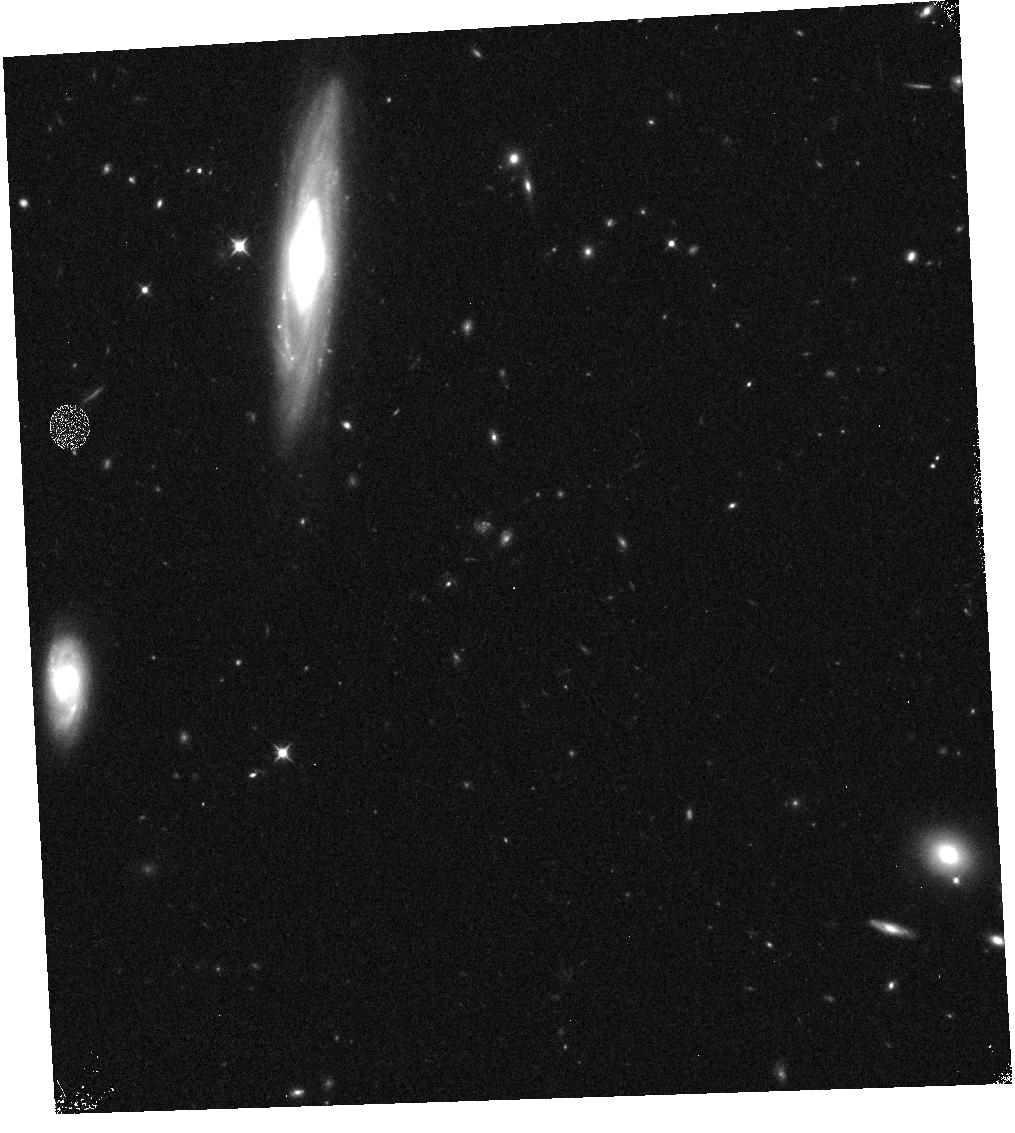
Target: GRB190829A
Instrument: WFC3/IR
Filter: F105W
Exposure: 6 min
Observation ID: hst_15510_k3_wfc3_ir_f105w_idwbk3

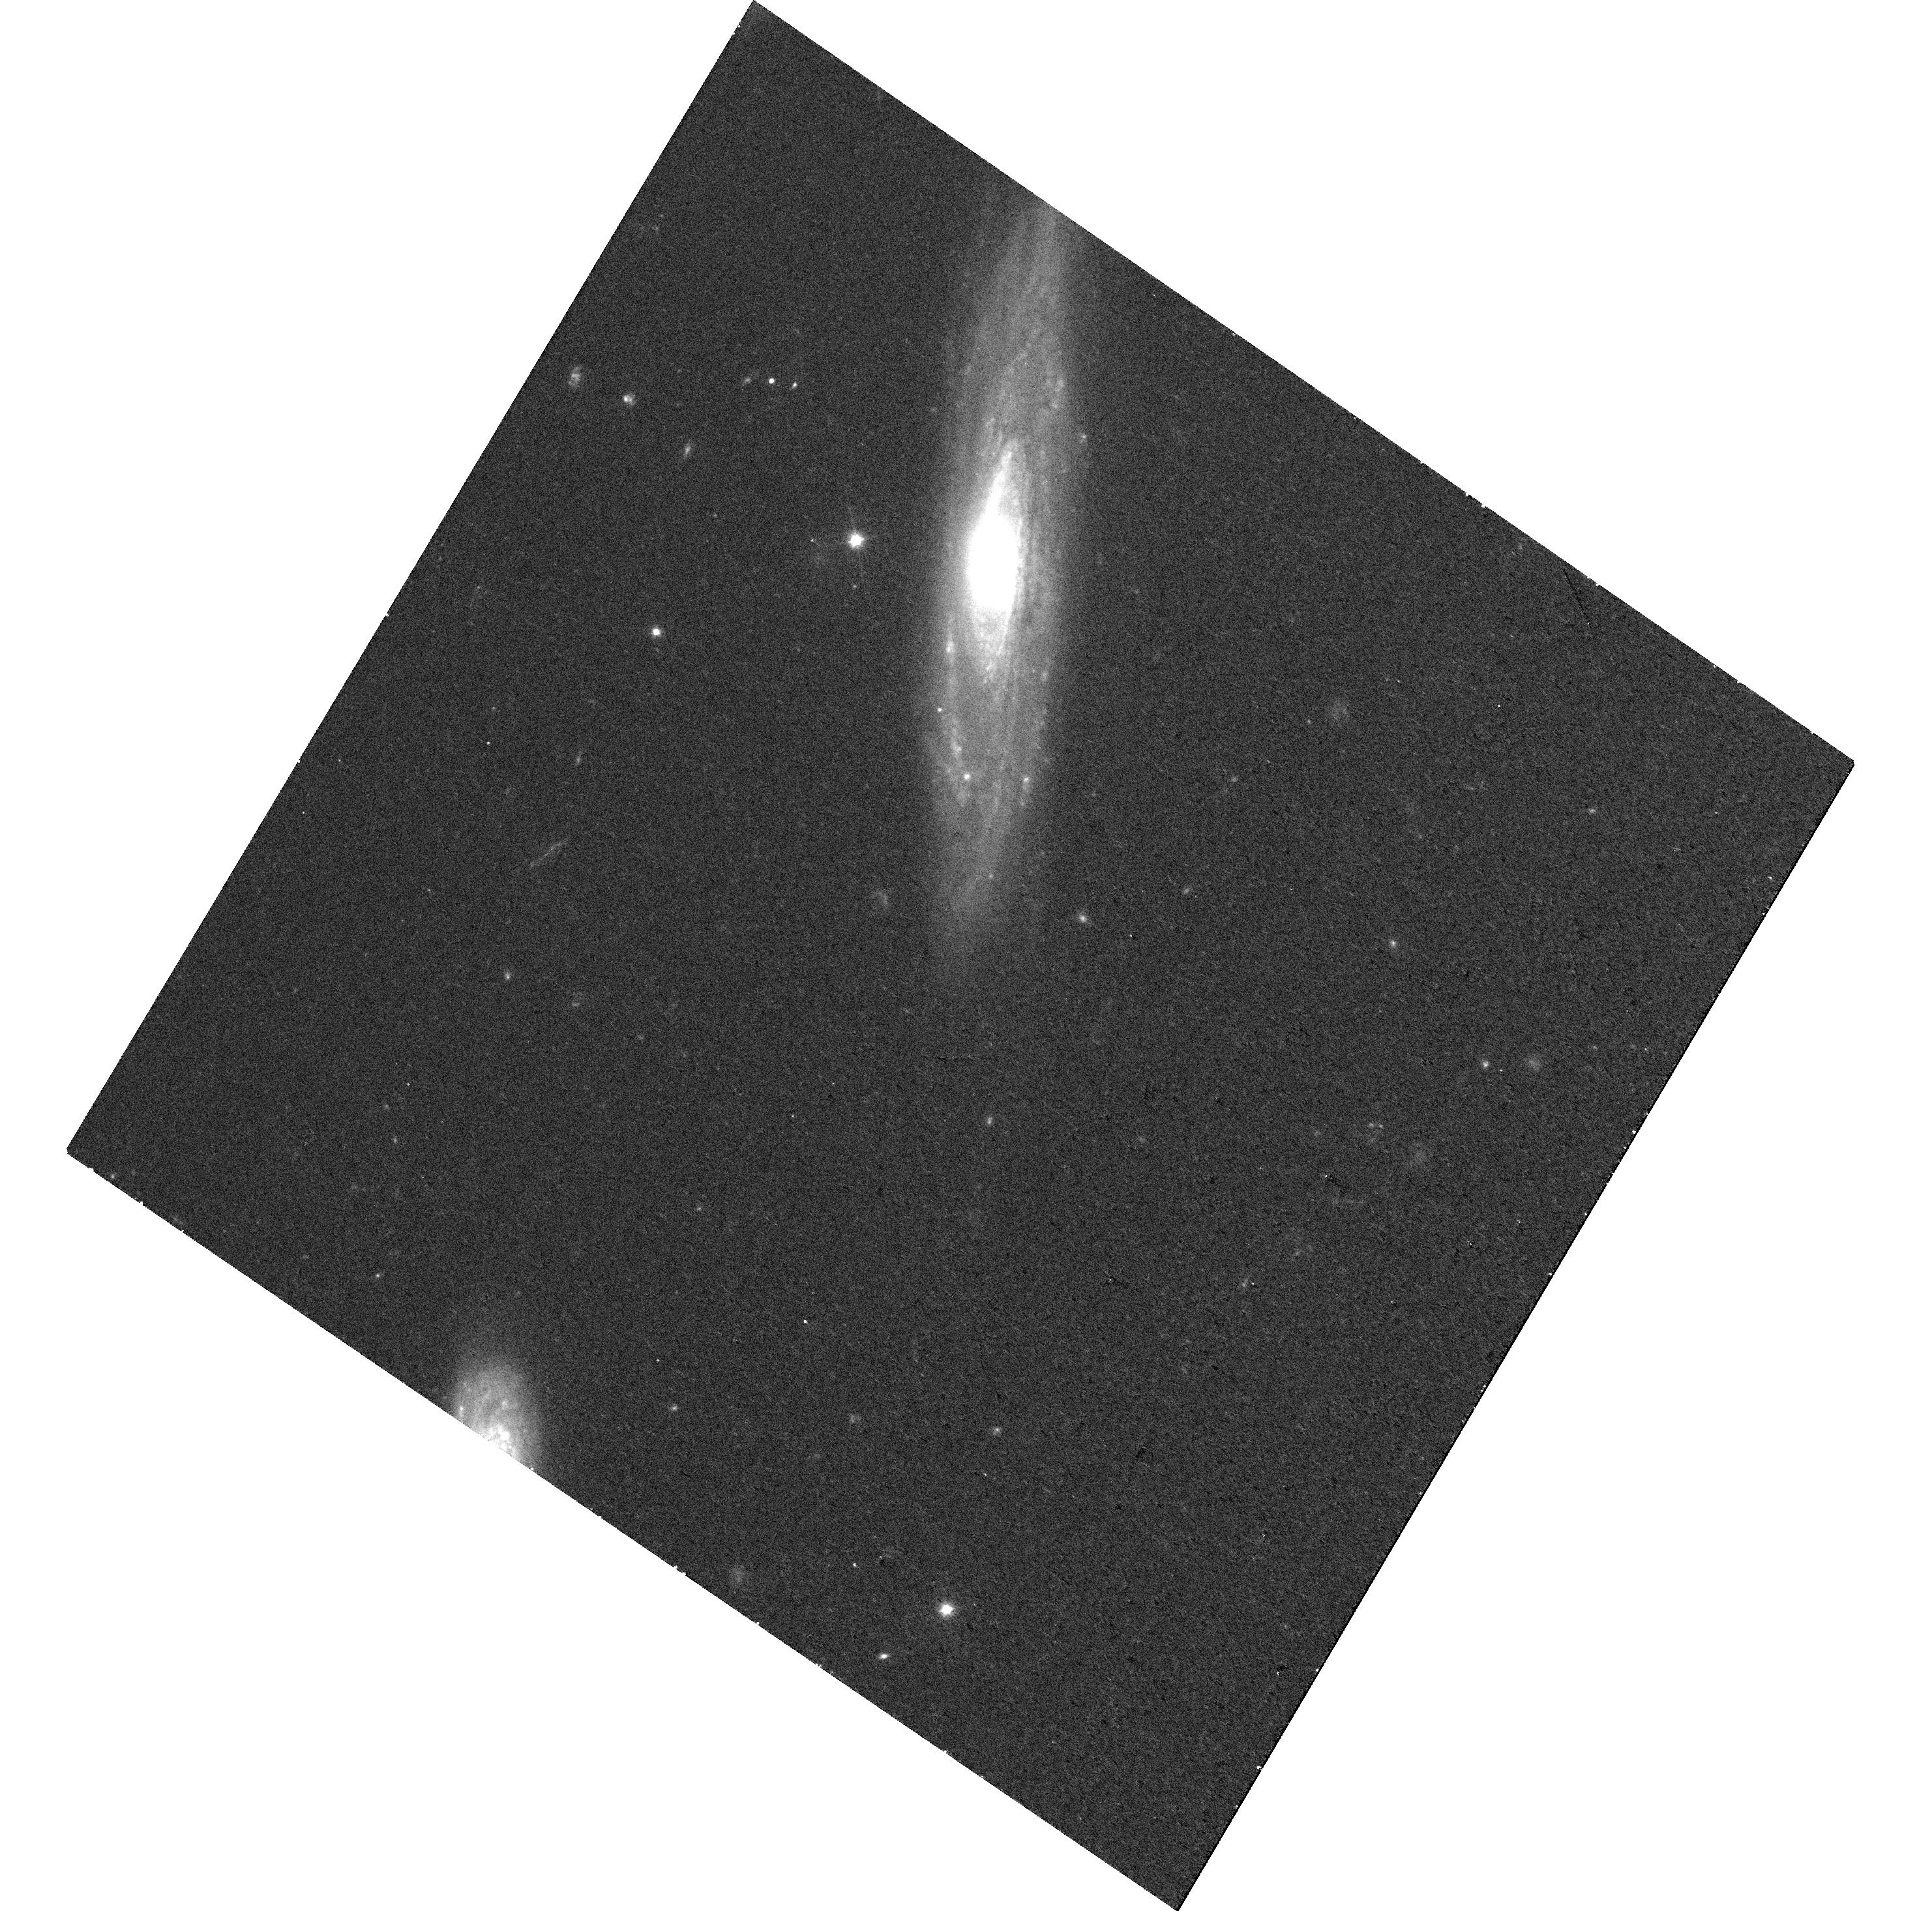
Target: GRB190829A
Instrument: WFC3/UVIS
Filter: F606W
Exposure: 14 min
Observation ID: hst_15510_p5_wfc3_uvis_f606w_idwbp5

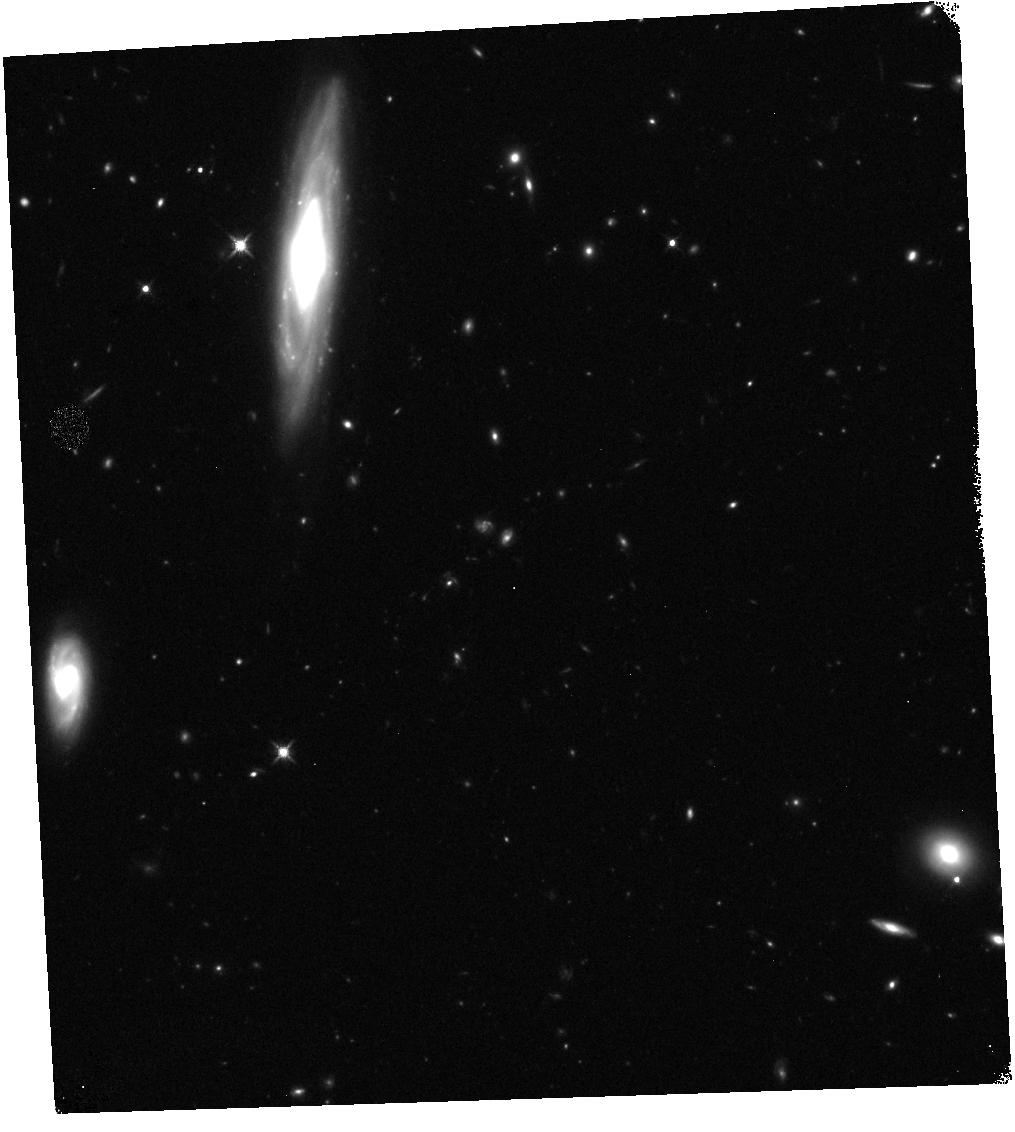
Target: GRB190829A
Instrument: WFC3/IR
Filter: F140W
Exposure: 12 min
Observation ID: hst_15510_k6_wfc3_ir_f140w_idwbk6

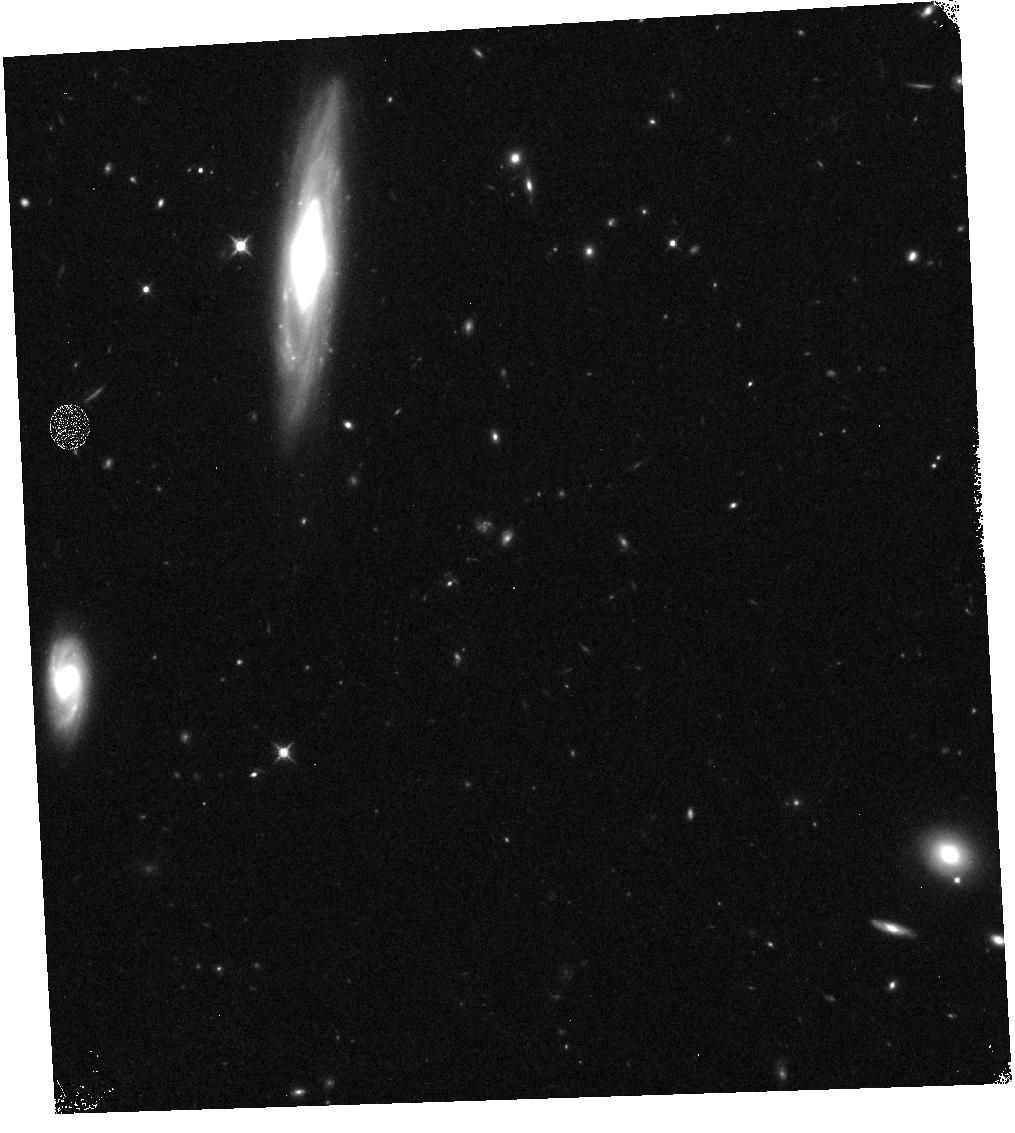
Target: GRB190829A
Instrument: WFC3/IR
Filter: F125W
Exposure: 6 min
Observation ID: hst_15510_k5_wfc3_ir_f125w_idwbk5

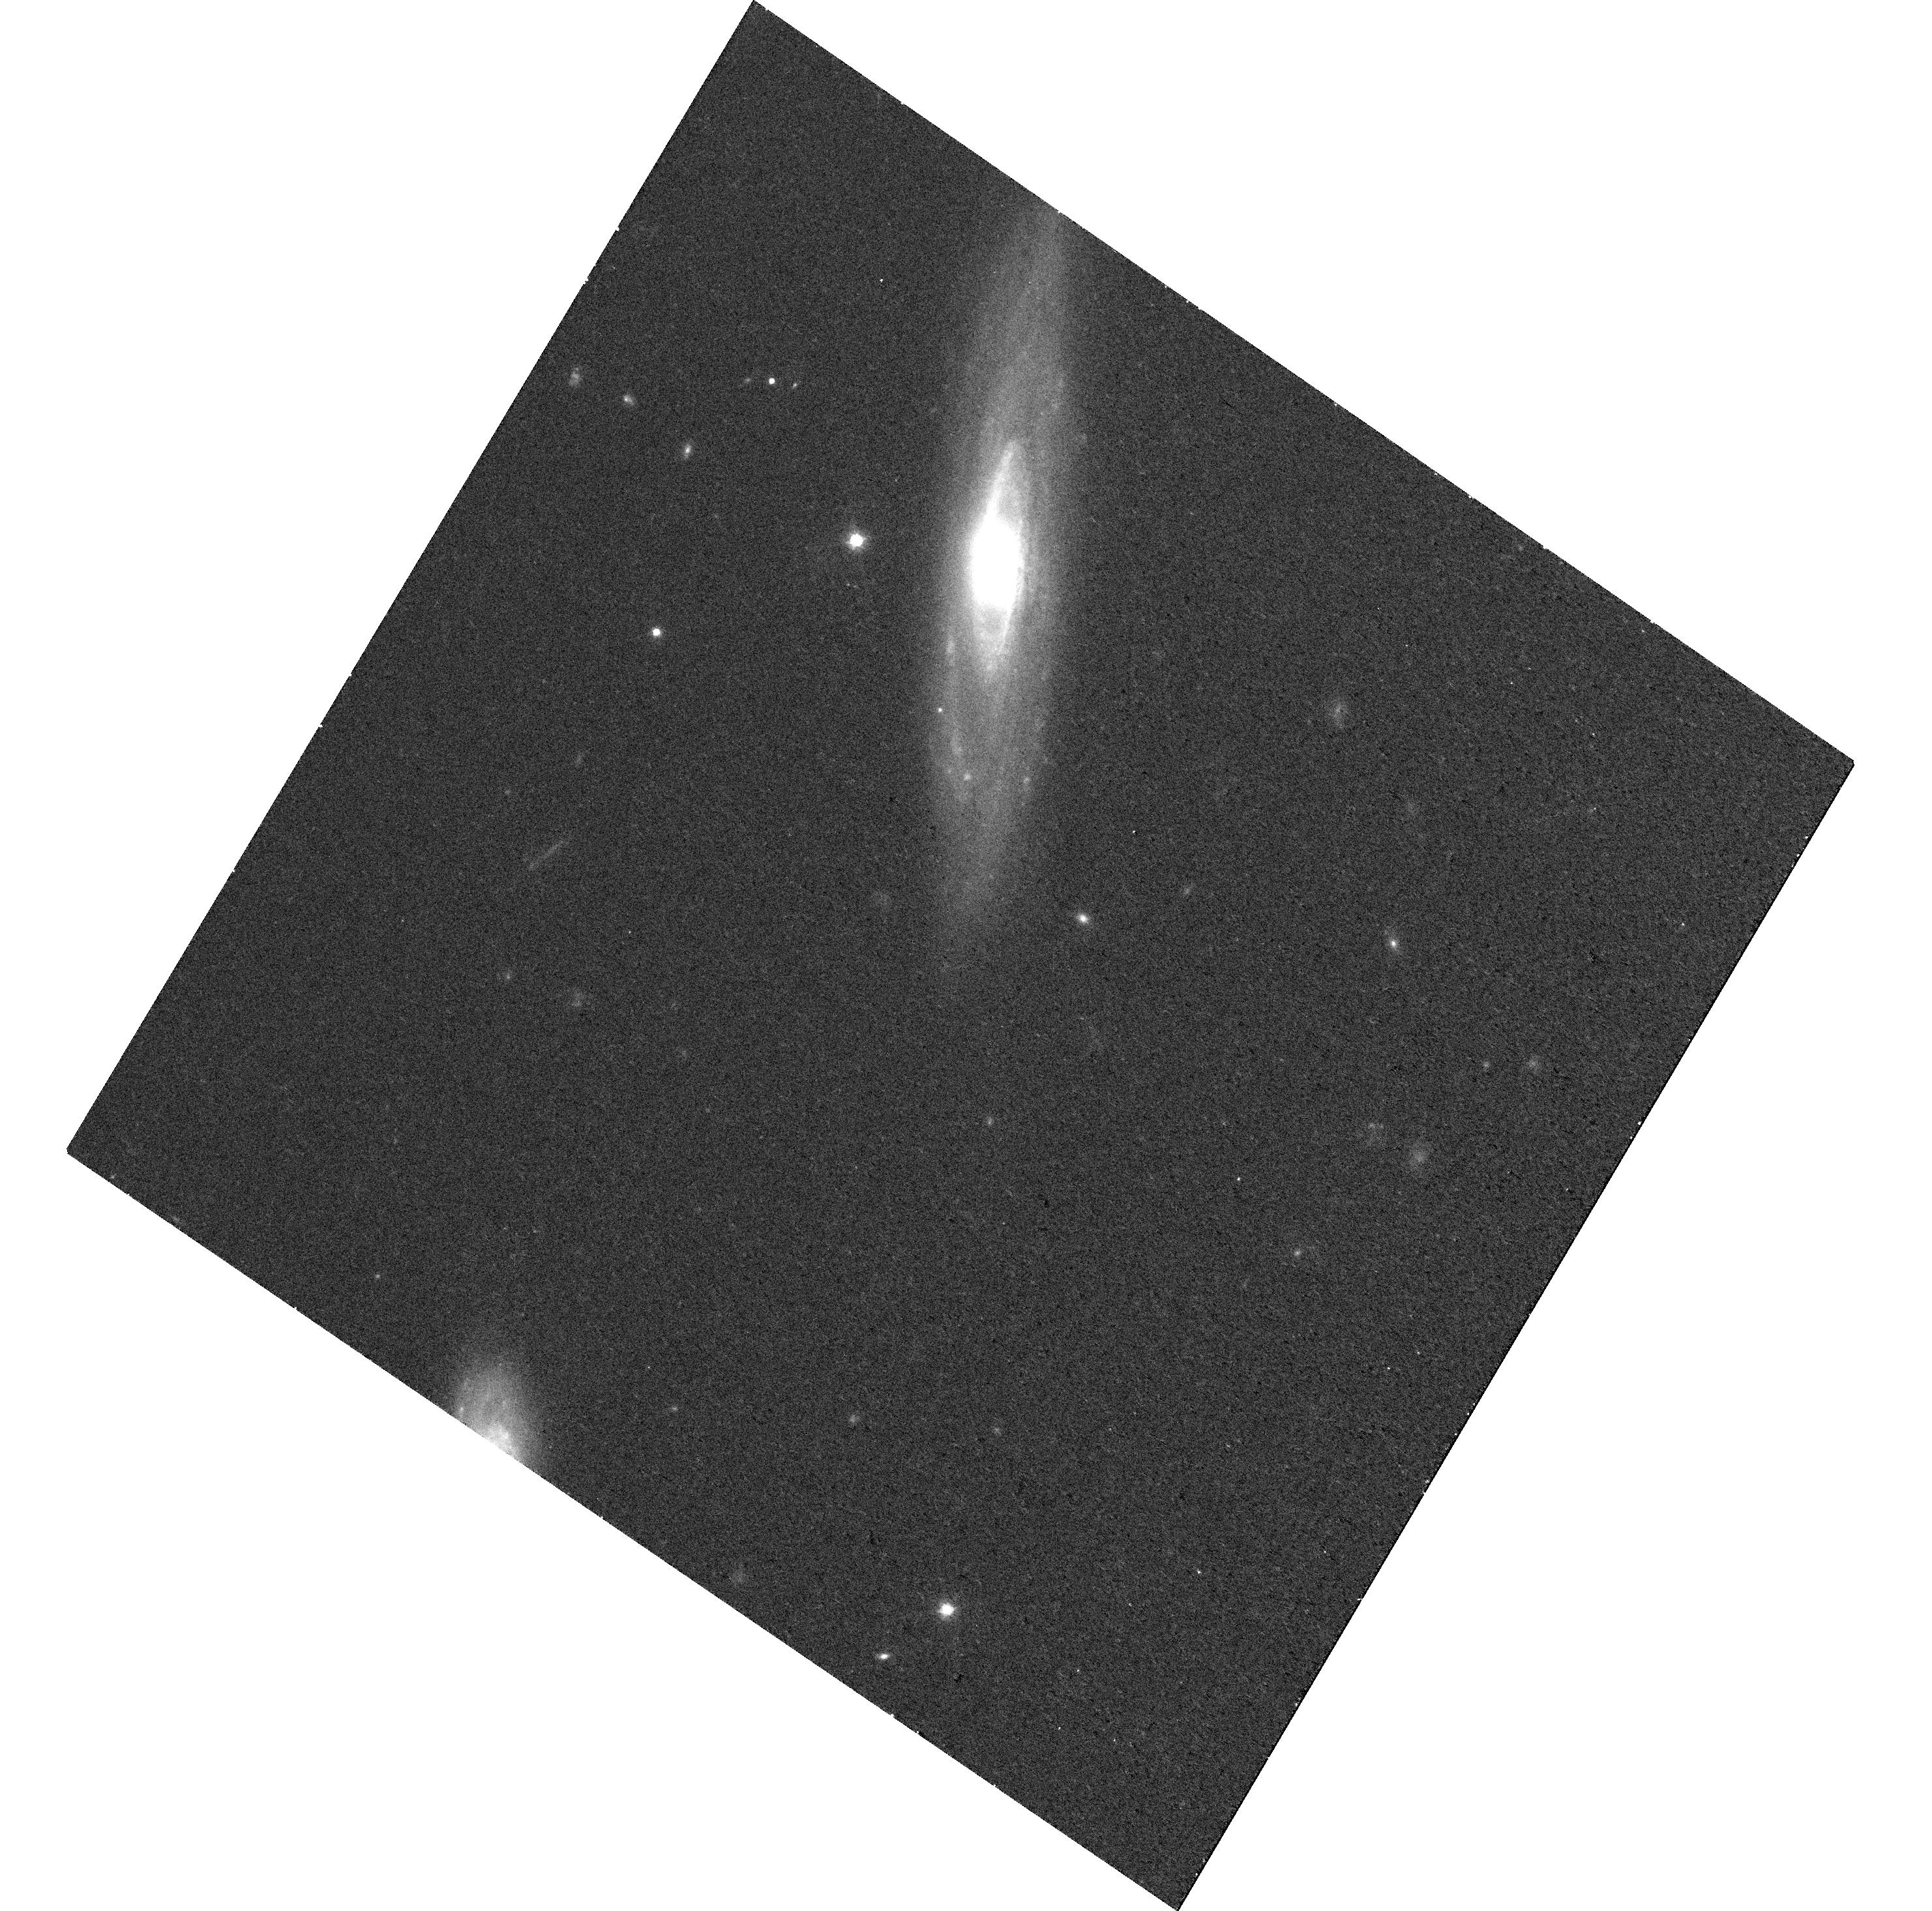
Target: GRB190829A
Instrument: WFC3/UVIS
Filter: F814W
Exposure: 14 min
Observation ID: hst_15510_p5_wfc3_uvis_f814w_idwbp5

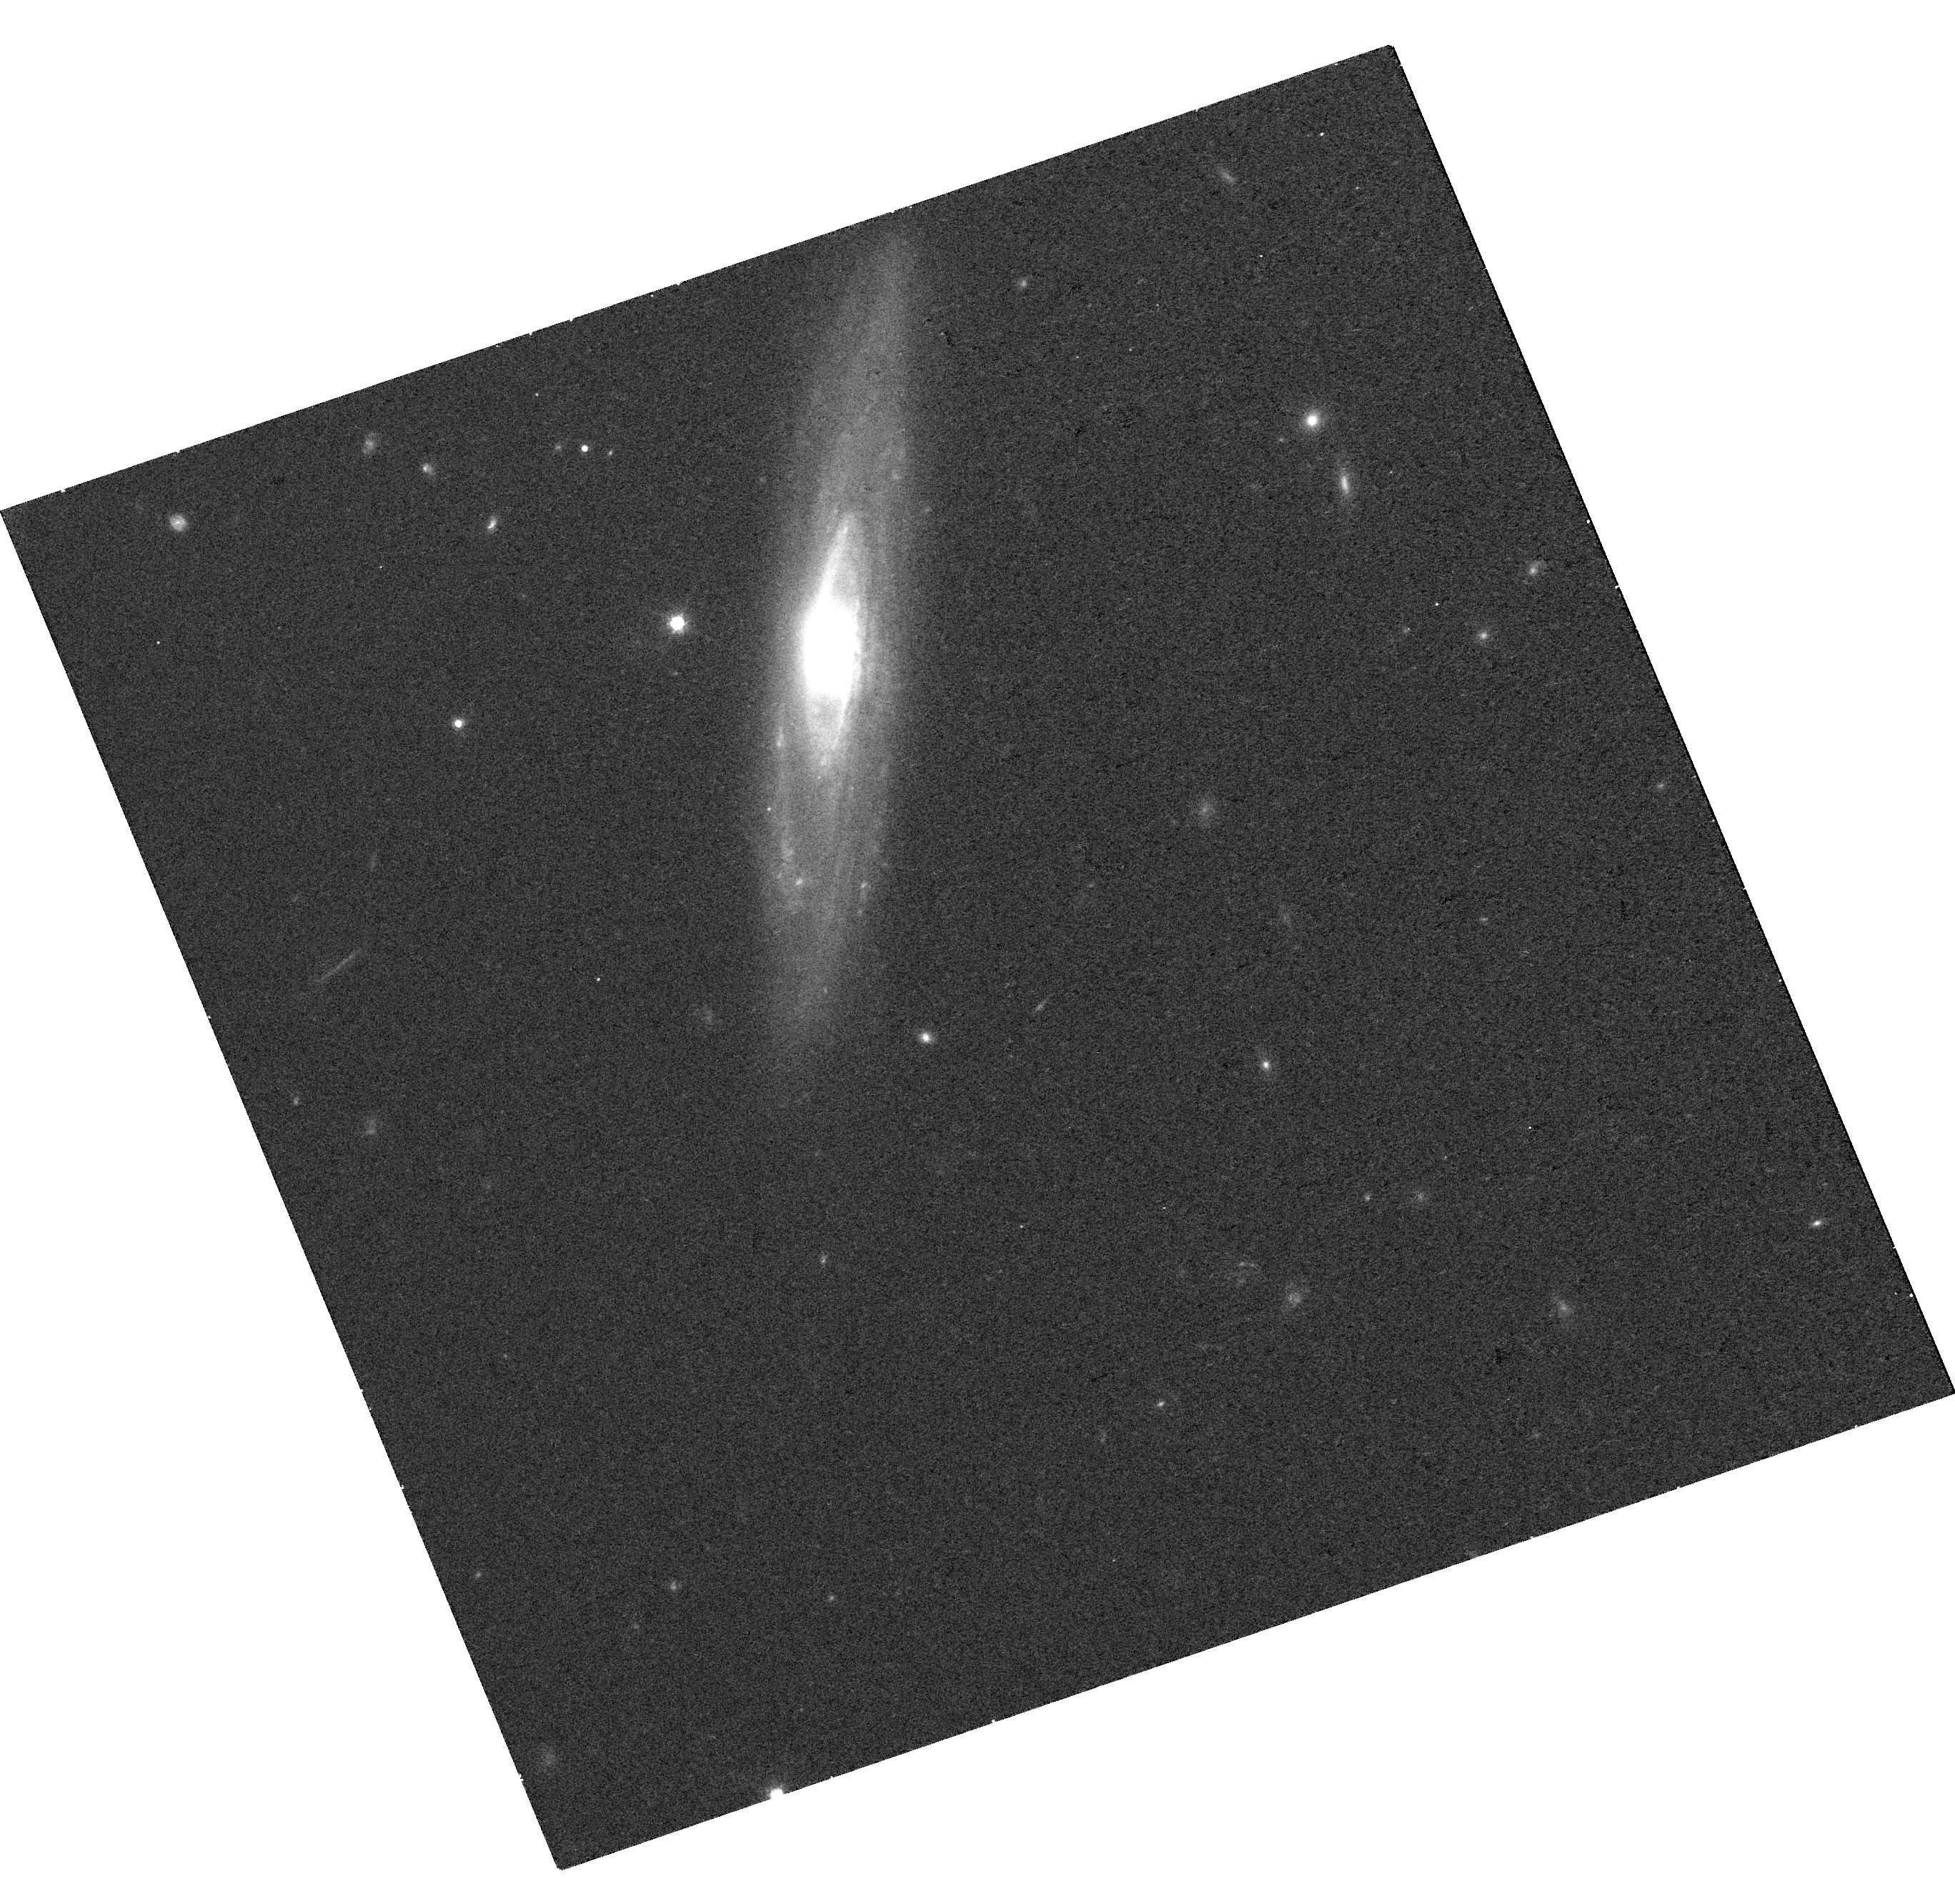
Target: GRB190829A
Instrument: WFC3/UVIS
Filter: F814W
Exposure: 15 min
Observation ID: hst_15510_p6_wfc3_uvis_f814w_idwbp6

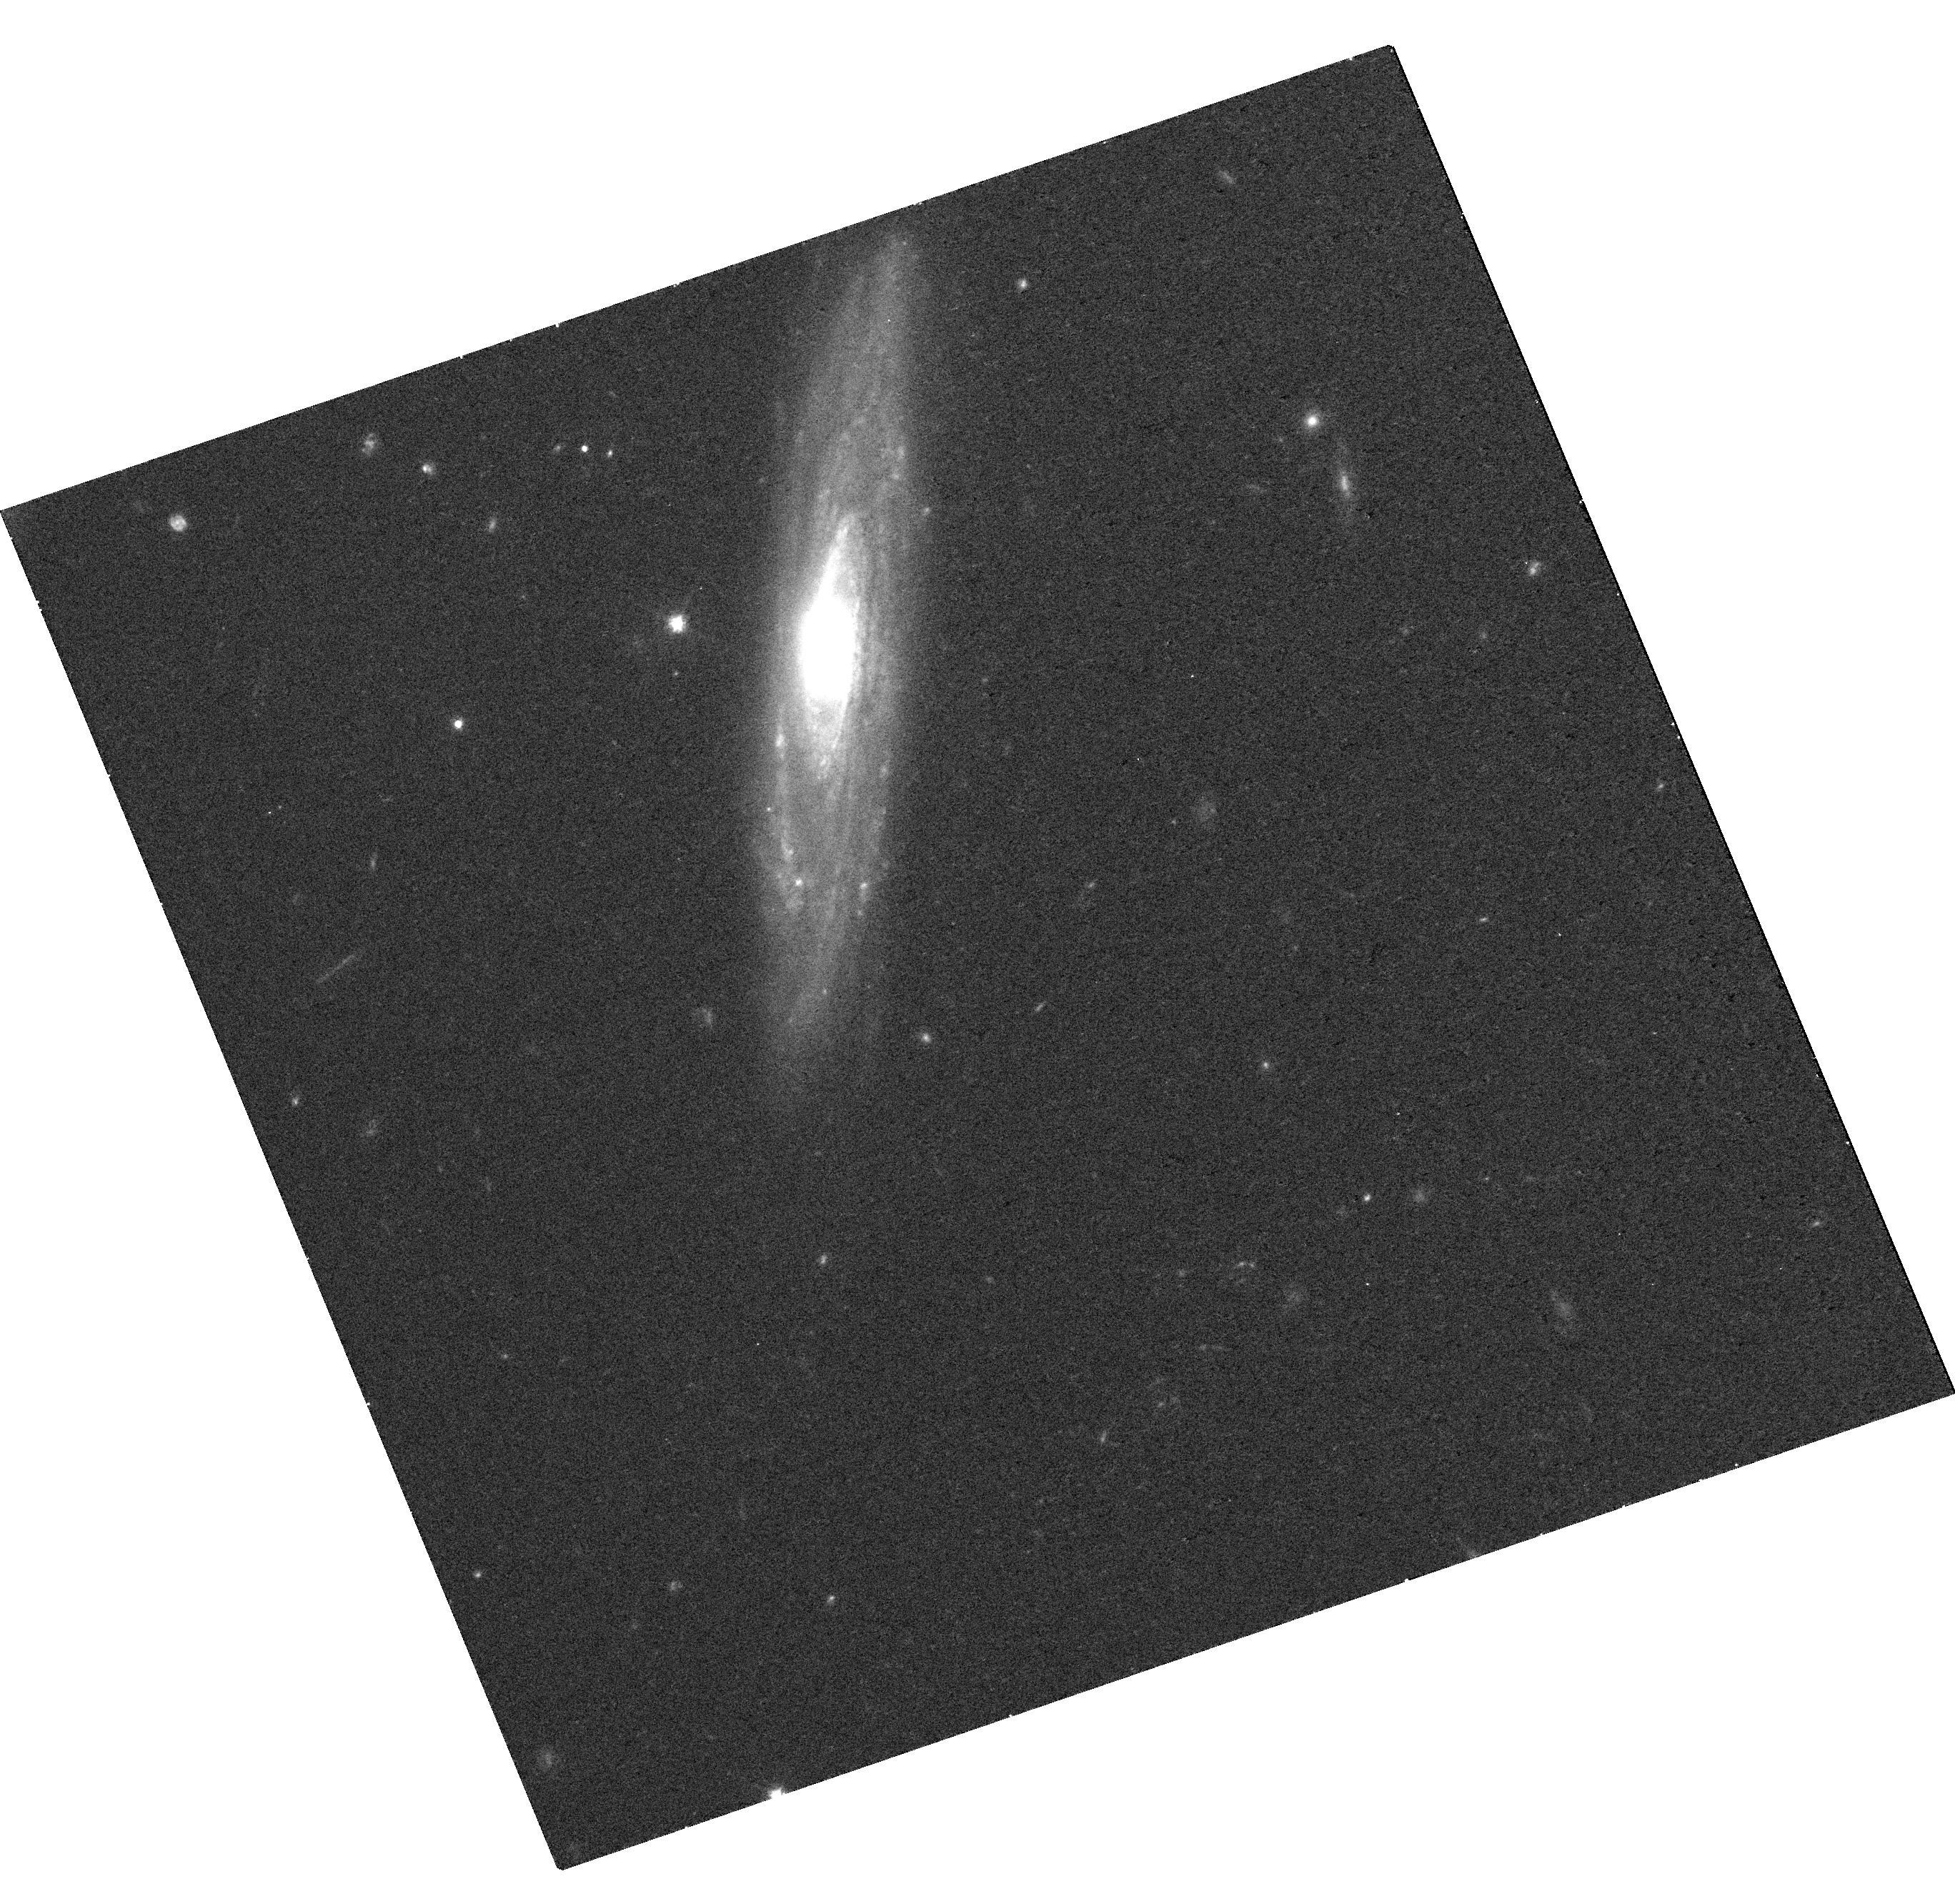
Target: GRB190829A
Instrument: WFC3/UVIS
Filter: F606W
Exposure: 15 min
Observation ID: hst_15510_p6_wfc3_uvis_f606w_idwbp6

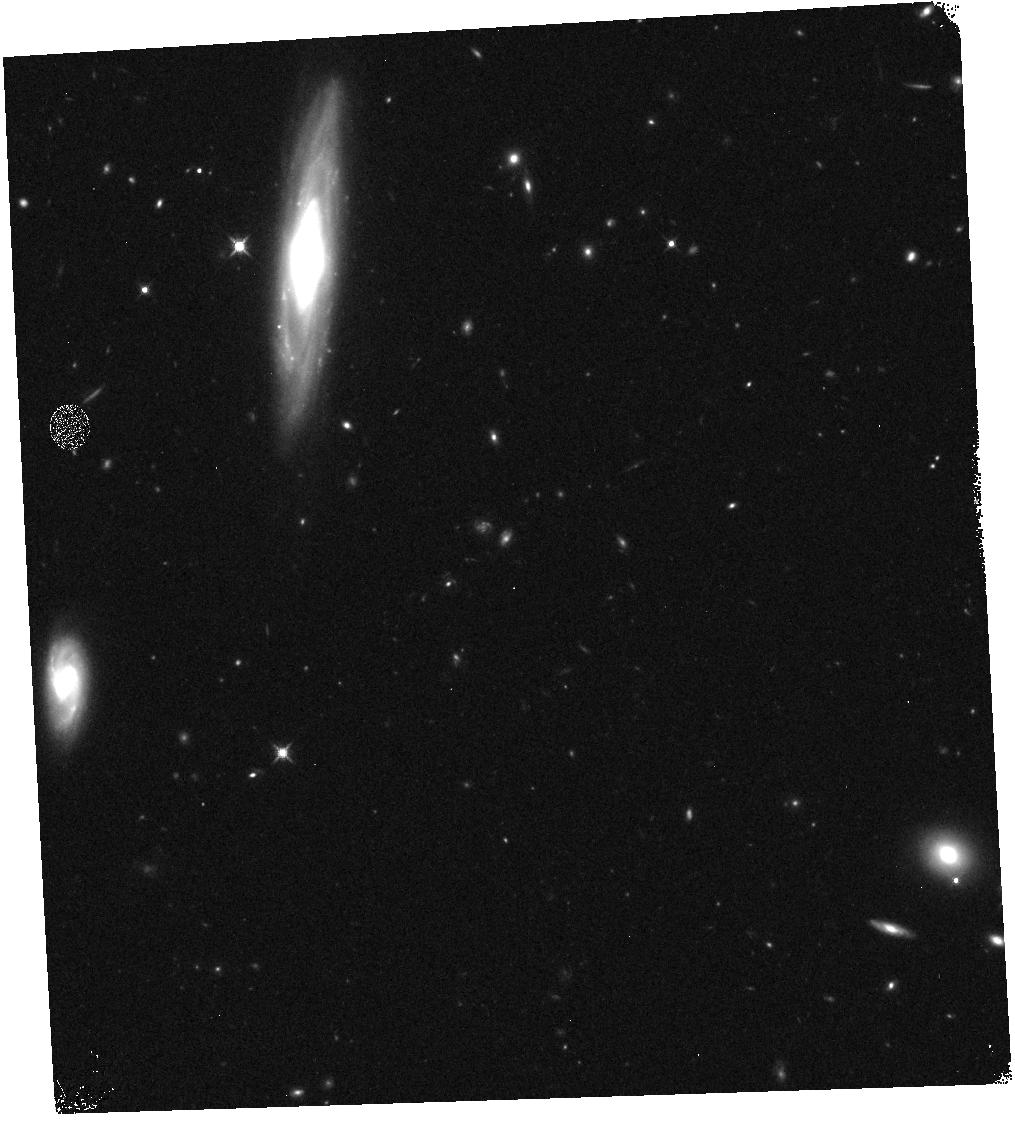
Target: GRB190829A
Instrument: WFC3/IR
Filter: F125W
Exposure: 6 min
Observation ID: hst_15510_k3_wfc3_ir_f125w_idwbk3

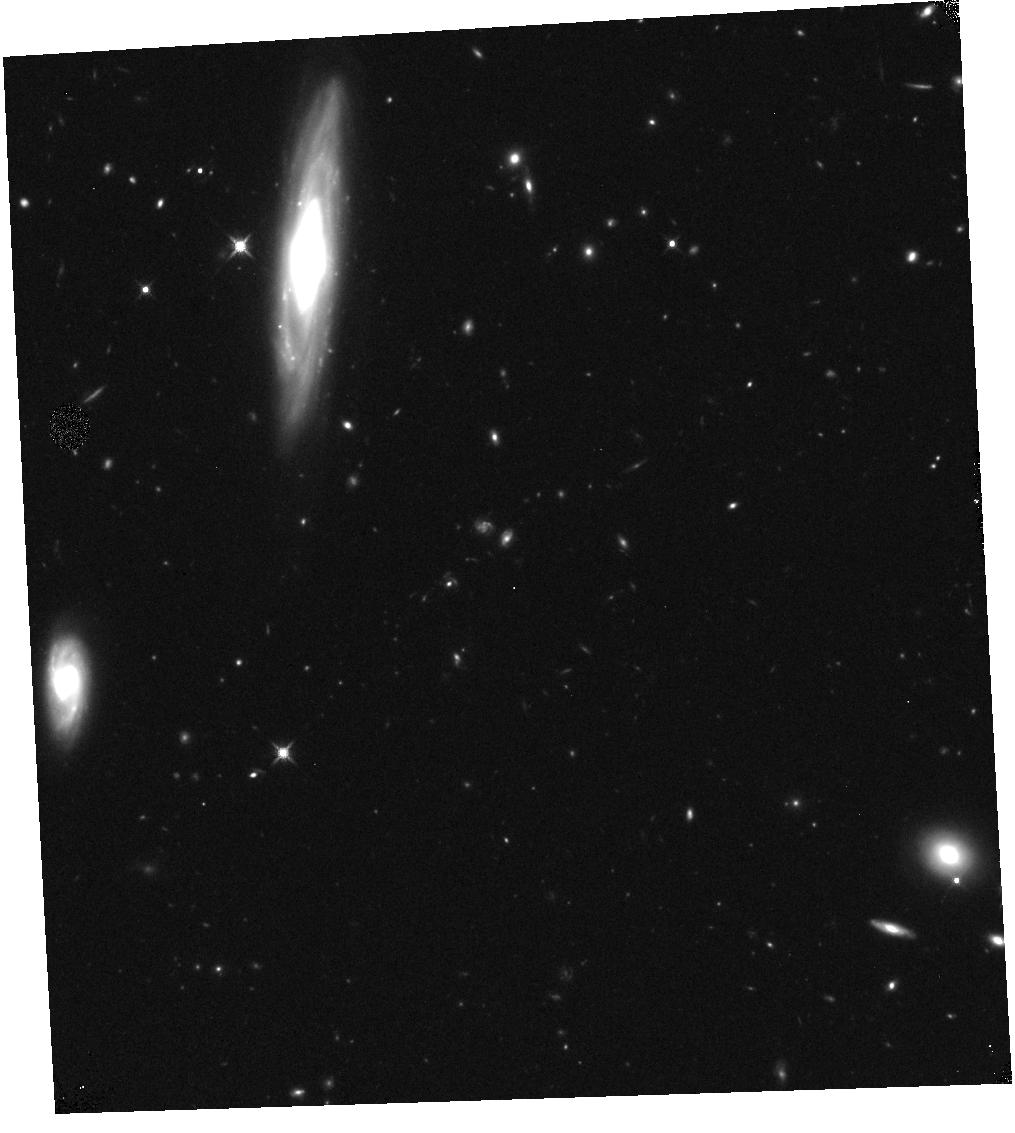
Target: GRB190829A
Instrument: WFC3/IR
Filter: F140W
Exposure: 12 min
Observation ID: hst_15510_k4_wfc3_ir_f140w_idwbk4

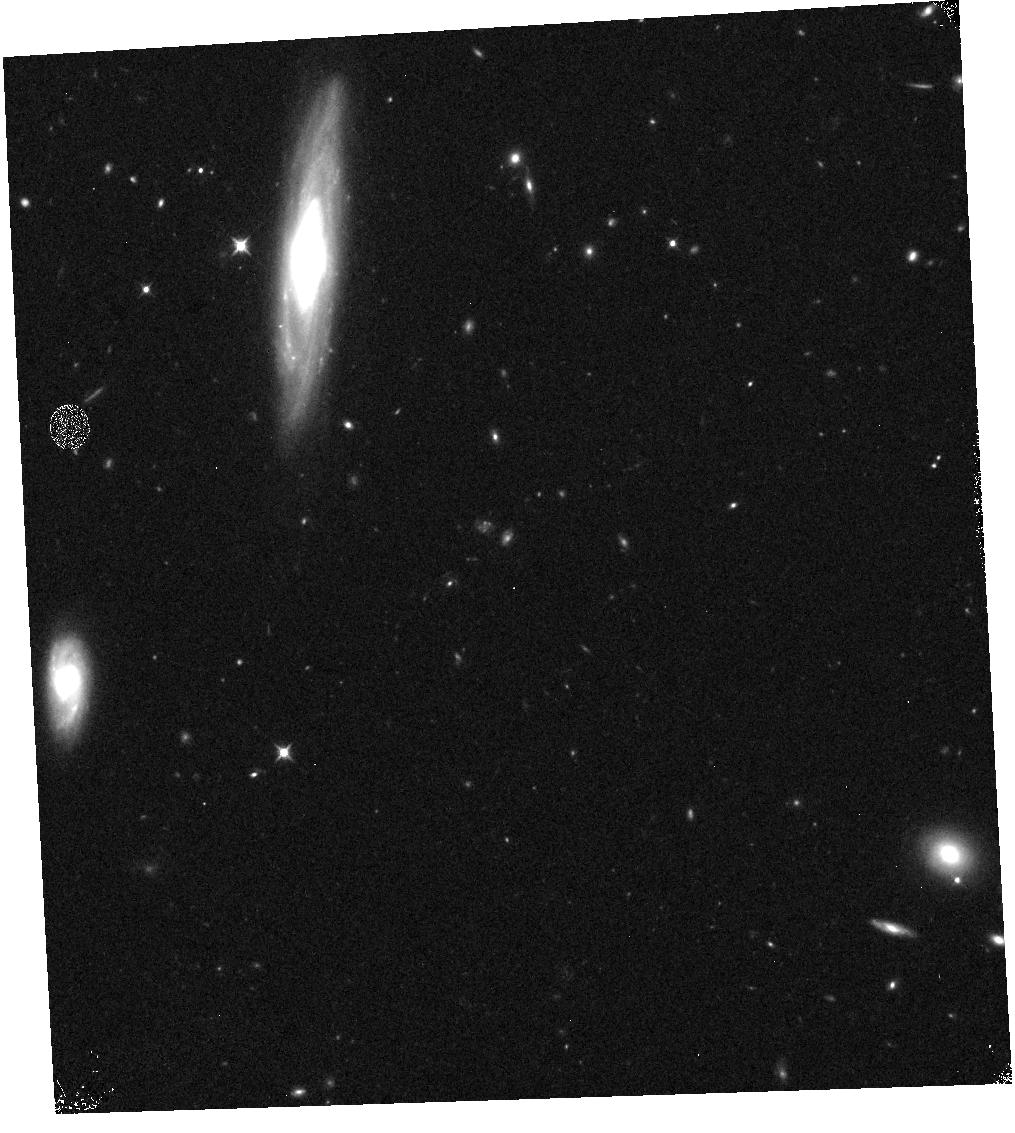
Target: GRB190829A
Instrument: WFC3/IR
Filter: F105W
Exposure: 6 min
Observation ID: hst_15510_k5_wfc3_ir_f105w_idwbk5

r-process kilonovae, short-duration GRBs, and EM counterparts to gravitational wave sources (PI: Tanvir, Nial Rahil)

Our HST observations of the short-duration gamma-ray burst GRB130603B showed an infrared excess, about a week (rest-frame) after the burst, consistent with expectations from models of an emerging 'kilonova' (aka. 'macronova') driven by the radioactive decay of newly-synthesised r-process elements. This directly supports the compact object merger hypothesis for short-GRBs, in which the merger produces ultrarelativistic jets and ejected neutron star material powers a radioactive transient, with high opacity shifting the emission into the IR. If confirmed in future events, this discovery also provides evidence for a quasi-isotropic, electromagnetic signature of a prime target for gravitational wave (GW) detection by aLIGO/AdV, and suggests that kilonovae of this sort are likely sites of substantial (perhaps dominant) production of r-process elements in the universe. However, the ubiquity and diversity of these events is hardly constrained; their luminosity is expected to depend on the ejecta mass and velocity, and may be enhanced by ongoing energy input from the compact remnant. Theoretical models predict a wide range of behavour, dependent on binary parameters, but are limited by uncertainties in the complex physics. We need to establish kilonova properties empirically, to inform searches of GW error boxes, test the models, and quantify their contribution to the heavy element nucleosynthesis budget. Suitable SGRB targets are rare, so intensive followup of any that occur is critical. We propose ToO observations (continuing our c23/24 campaign) of up to two z<~0.35 SGRBs localised during cycle 25/26 to search for and characterise more fully any accompanying kilonova signal.